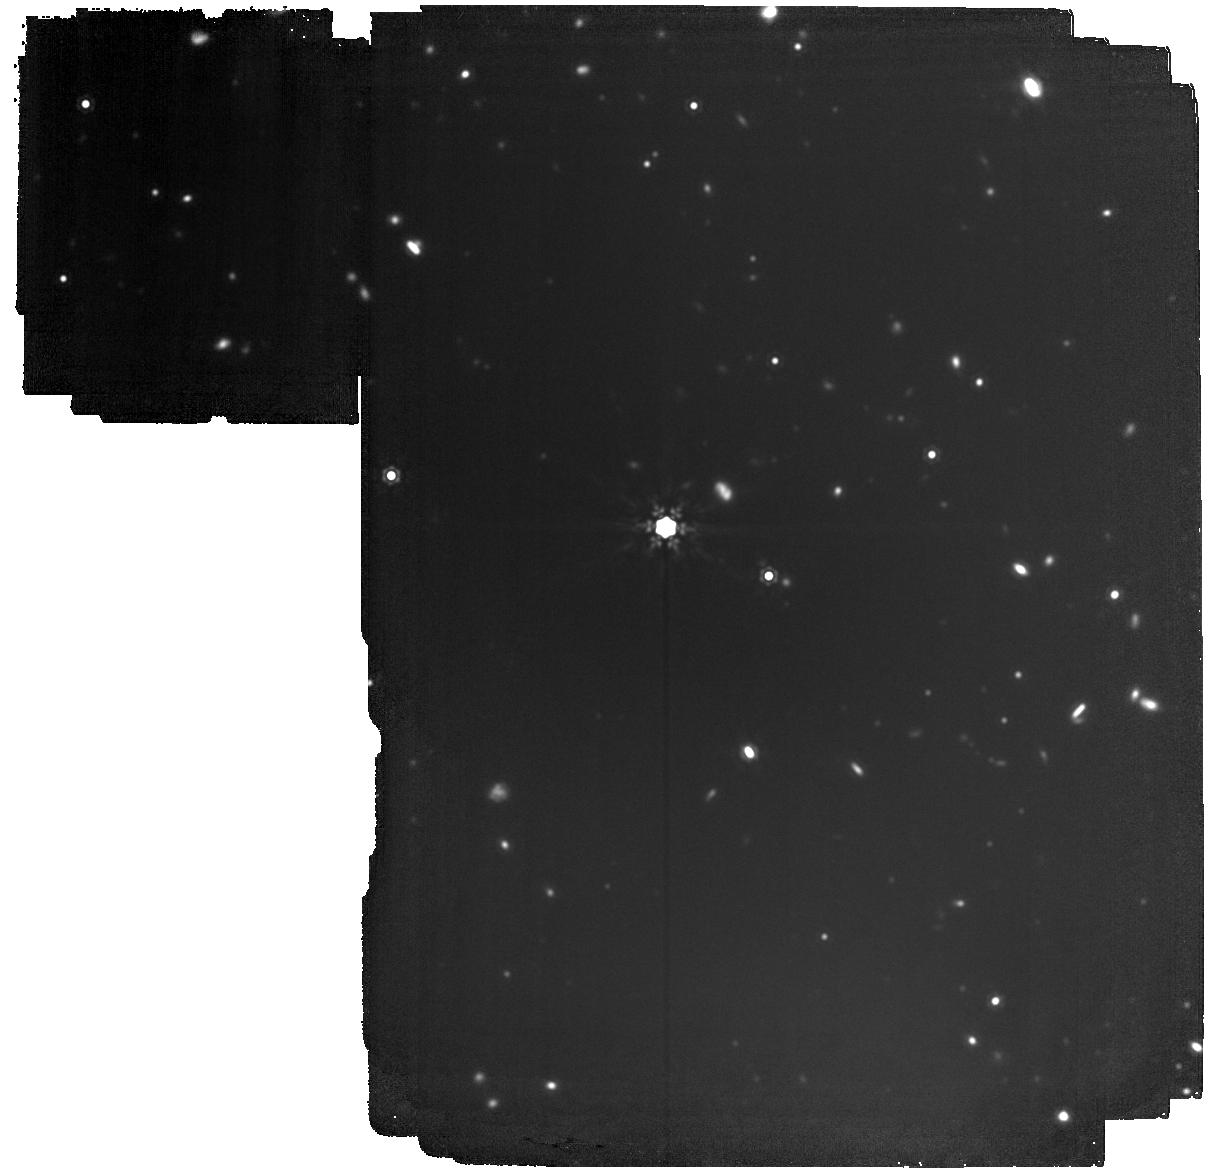
Target: LP-852-7
Instrument: MIRI
Filter: F1500W
Exposure: 2.1 h
Observation ID: jw04857-o002_t001_miri_f1500w

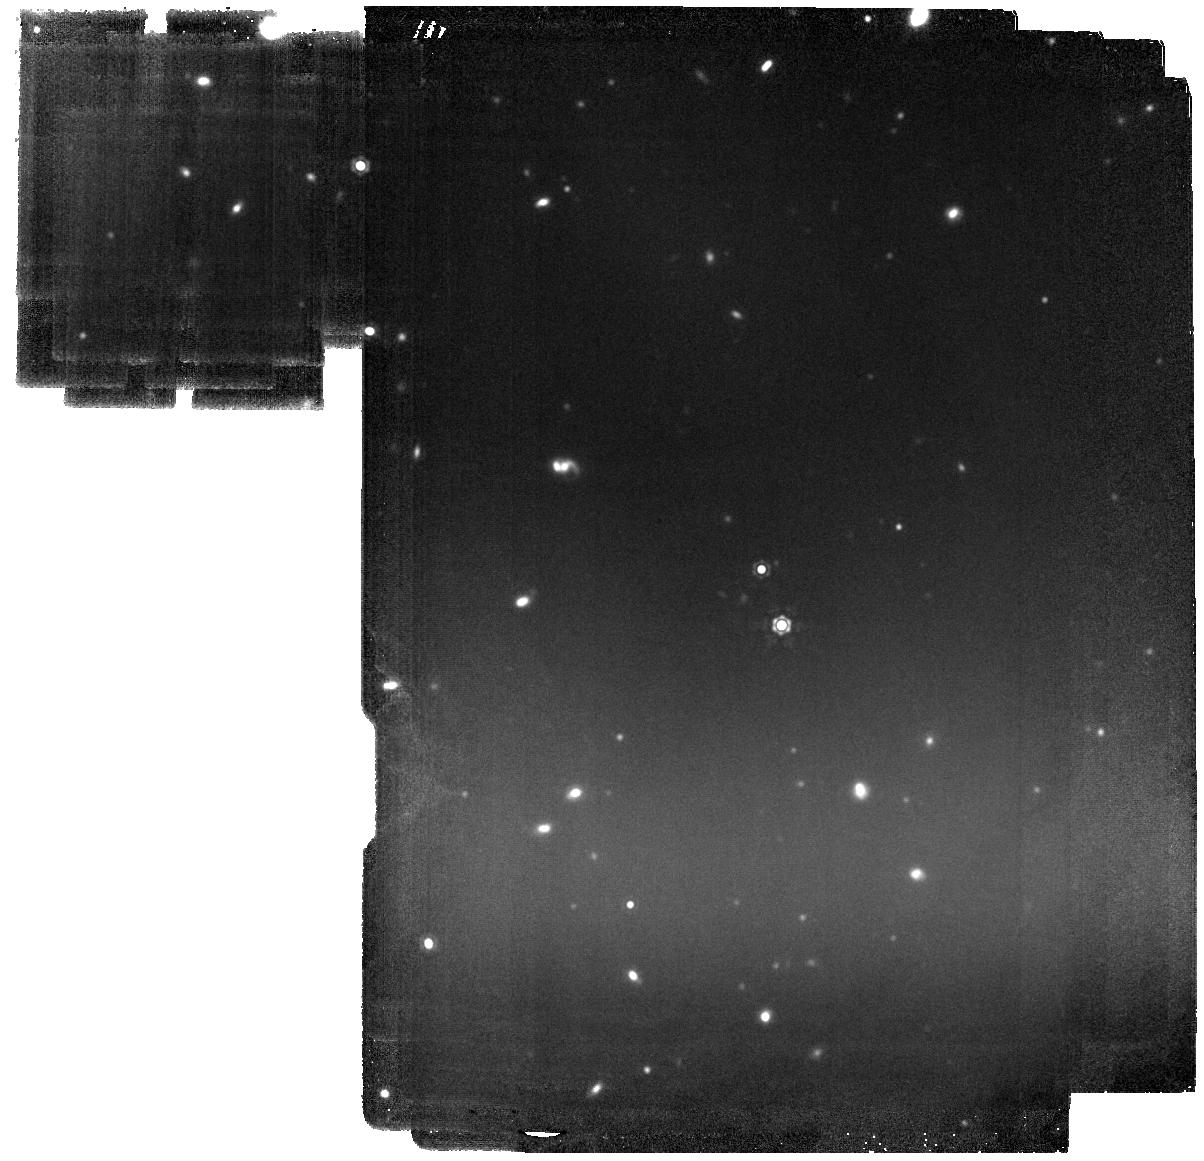
Target: LAWD-83
Instrument: MIRI
Filter: F1500W
Exposure: 1.2 h
Observation ID: jw04857-o003_t002_miri_f1500w

Confirmation of Planetary Companions to White Dwarf Stars (PI: Mullally, Fergal)

We propose single-band MIRI F1500W imagery to confirm two high-quality candidate Jovian-mass planets detected around white dwarf stars. These observations will both confirm common proper motion and potentially measure a change in the relative position of the planet around the star due to orbital motion. JWST Cycle 1 observations of metal-rich white dwarf stars detected two point-source companions with fluxes and colors consistent with planet masses of 1-5 Jupiter masses. Due to their proximity to the white dwarf star, the odds these are background galaxies is less than 2%. However, a second epoch image is required to conclusively demonstrate their true nature. If confirmed, these companions would be among the first true Jupiter analogs discovered around other stars, with masses, orbital separations, and ages consistent with the giant planets in our own solar system. They are bright enough to allow spectroscopic follow up to measure the chemical composition of their atmosphere, testing atmosphere models in a regime quite different to that probed by either young planets, or transit spectroscopy. If the observations demonstrate that the companions are background sources, this null result will cast doubt on the theory that planets are responsible for driving the accretion of metals known to occur in 25--50% of field white dwarf stars. Conversely, confirmation of these planets is strong evidence in favour of the theory, and argues that such white dwarf-planet systems are common in the Galaxy.